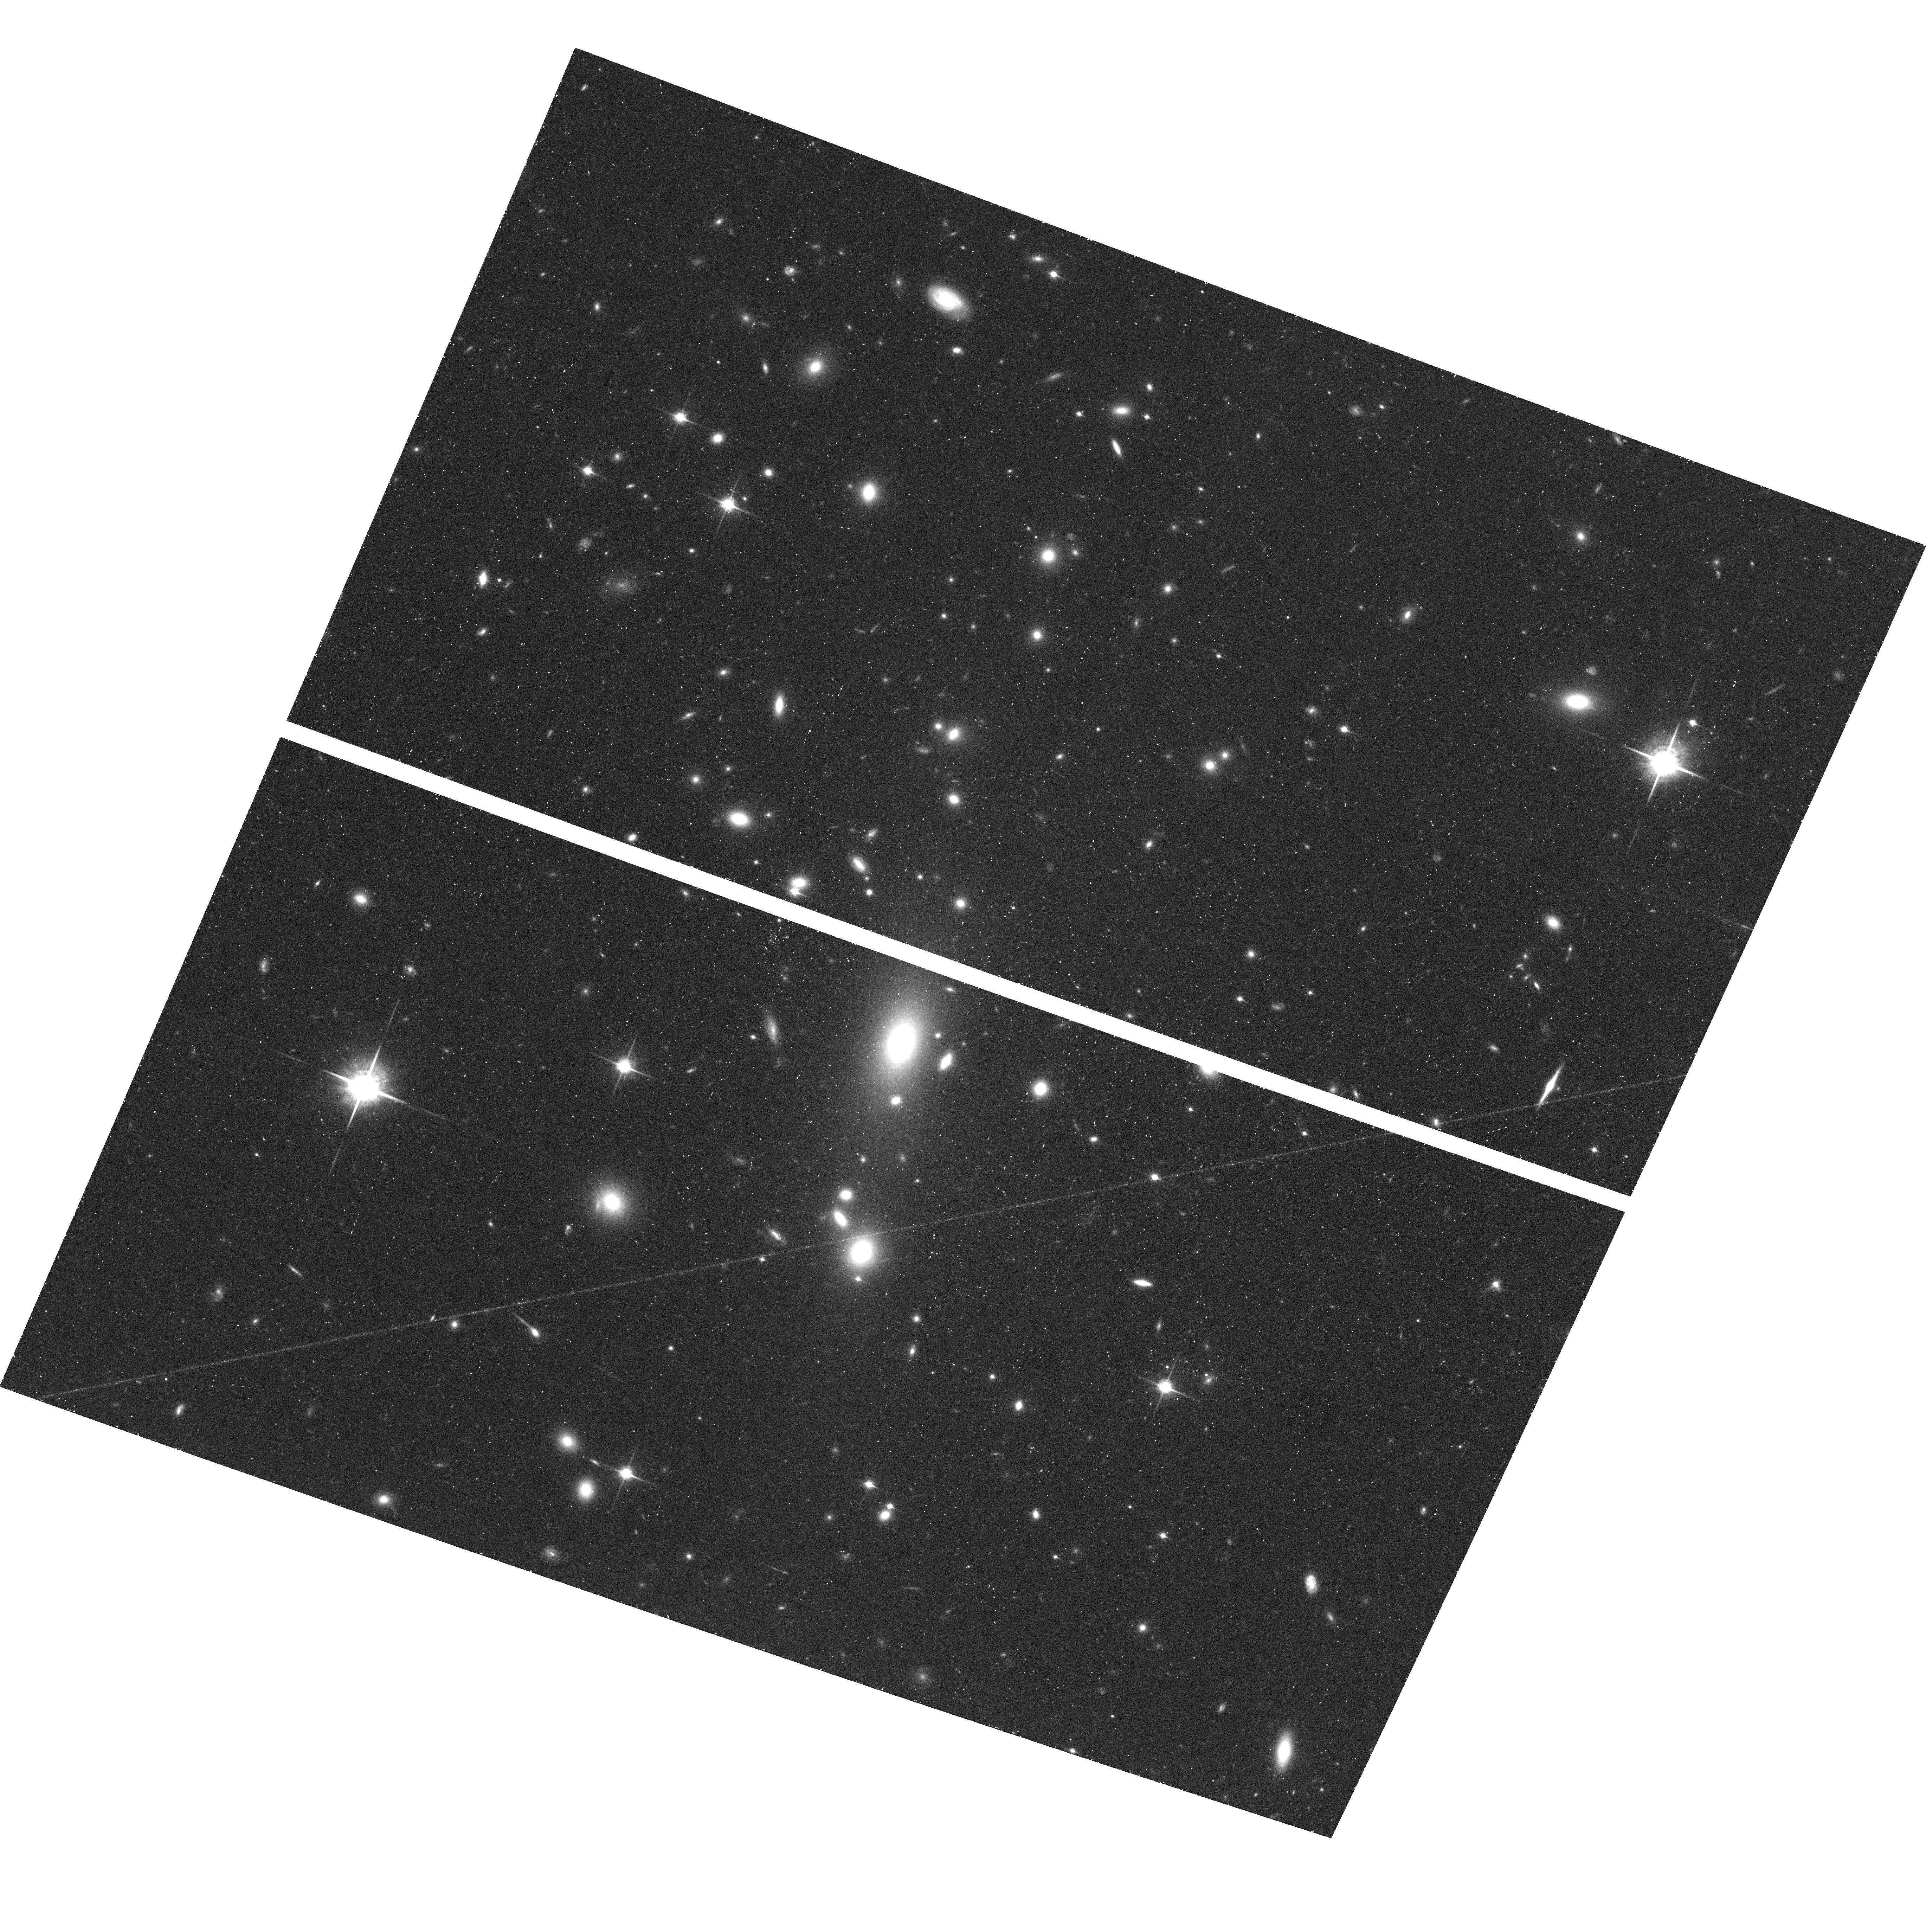
Target: MS0735.6+7421
Instrument: ACS/WFC
Filter: F850LP
Exposure: 48 min
Observation ID: hst_10495_01_acs_wfc_f850lp_j9bo01

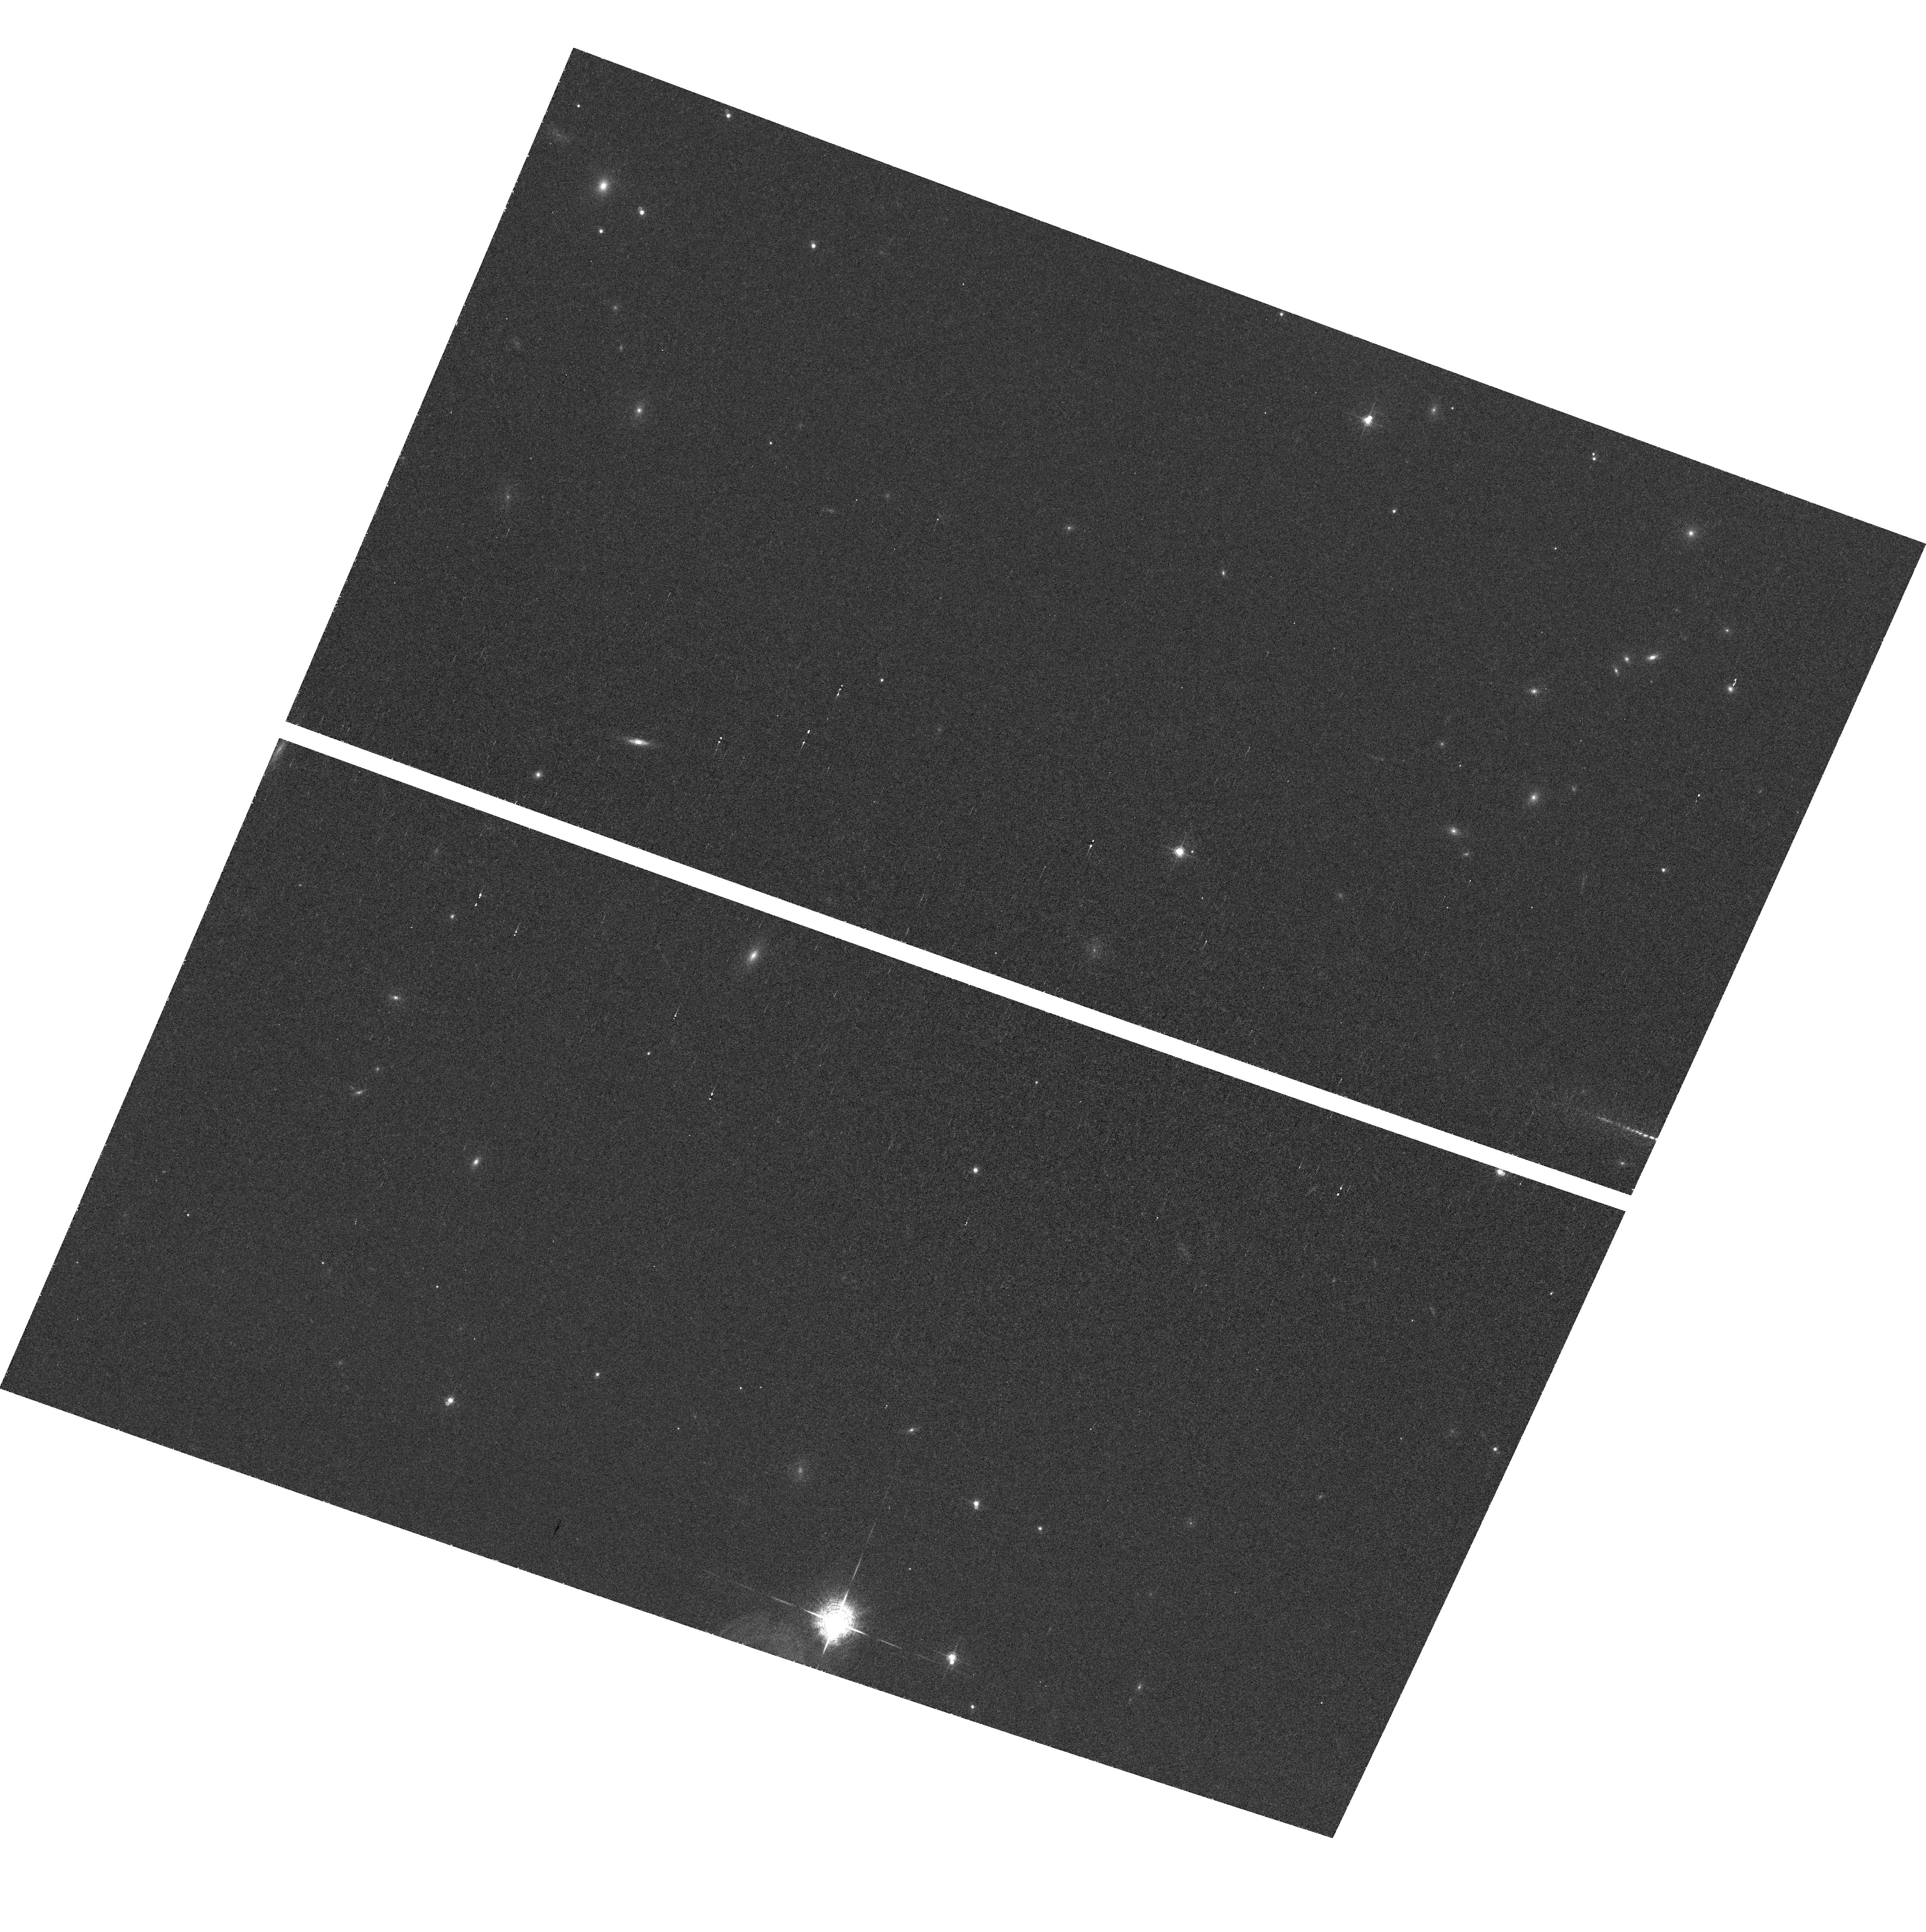
Target: field at RA 115.433°, Dec 74.244°
Instrument: ACS/WFC
Filter: F660N
Exposure: 1.6 h
Observation ID: hst_10495_a1_acs_wfc_f660n_j9boa1

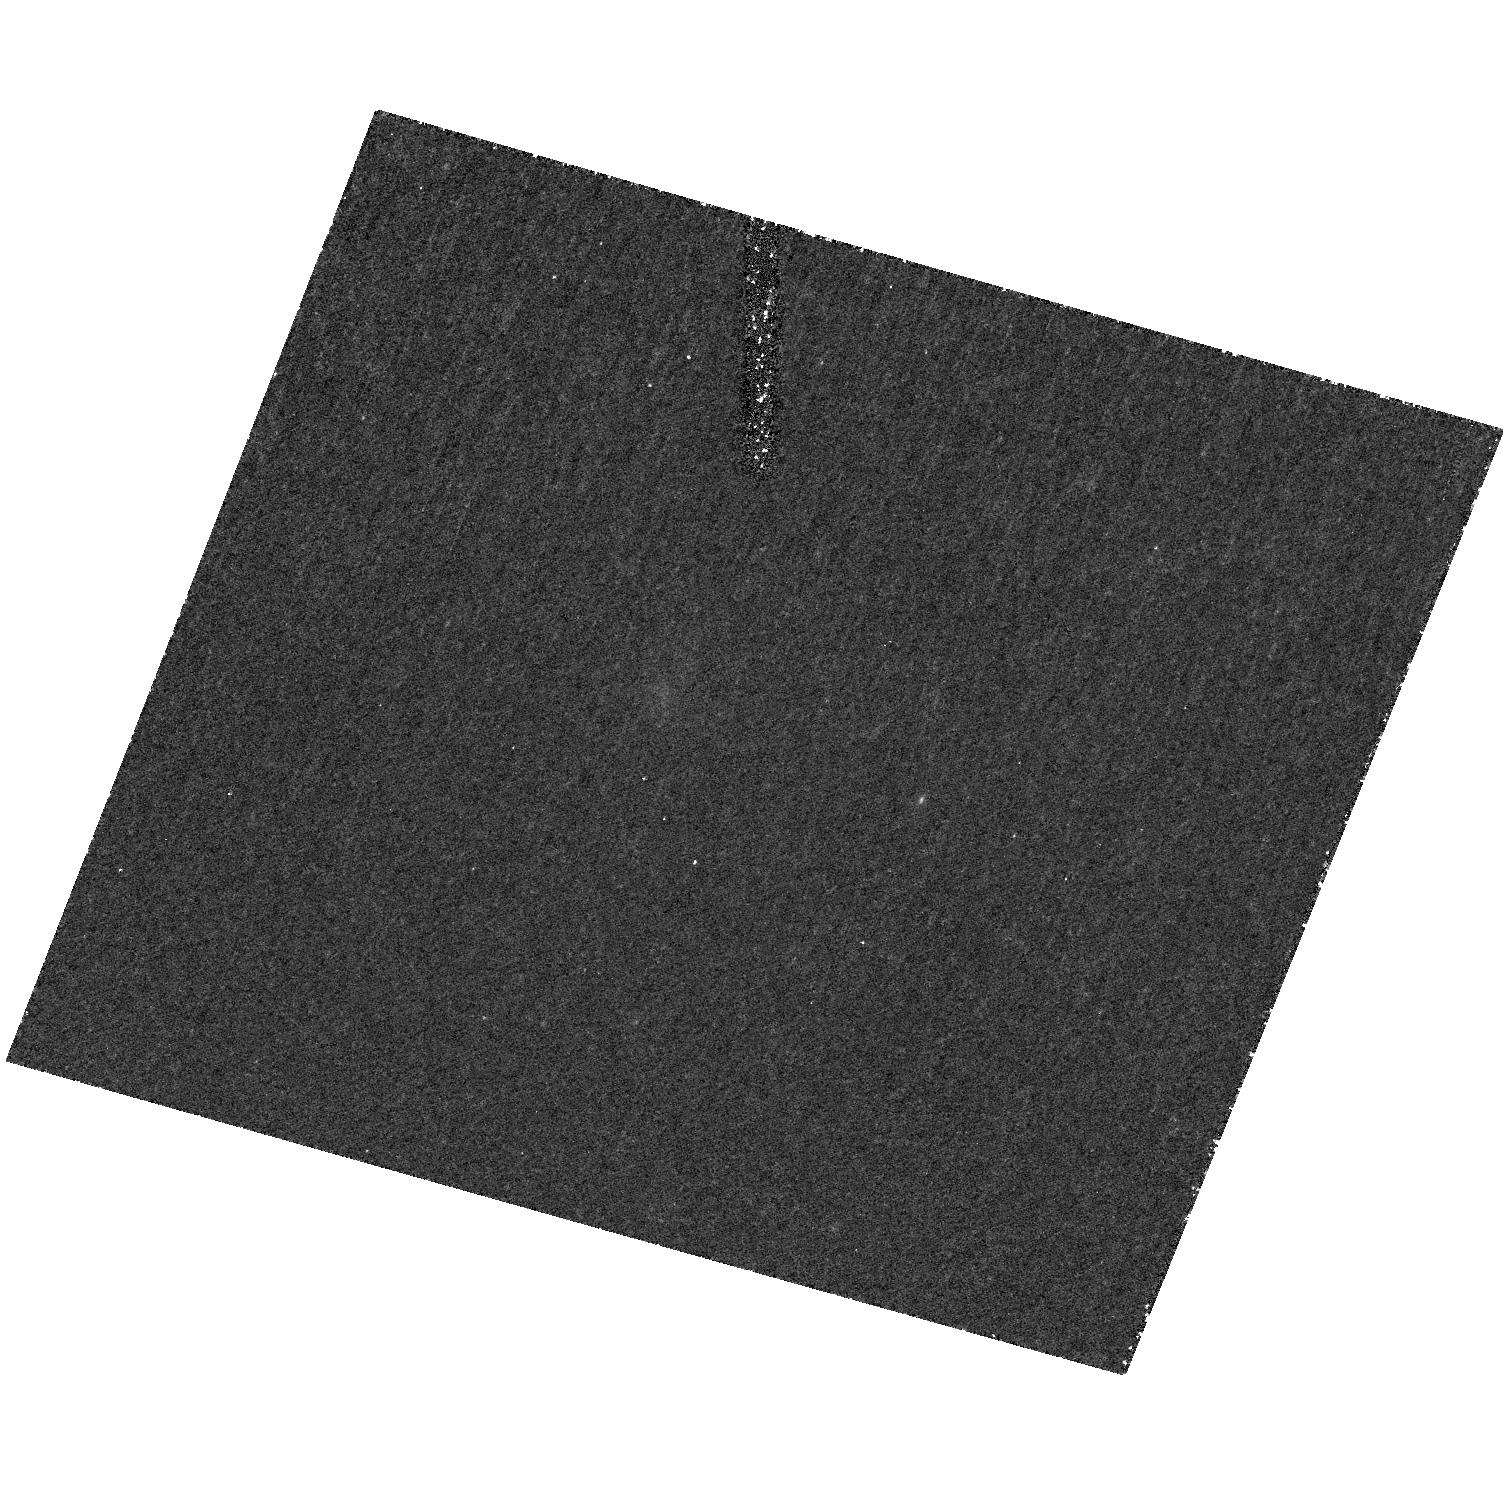
Target: MS0735.6+7421
Instrument: ACS/HRC
Filter: F330W
Exposure: 1.7 h
Observation ID: hst_10495_a1_acs_hrc_f330w_j9boa1

The Nuclear Environment of the Galaxy Hosting the Largest Known  Radio Outburst (PI: McNamara, Brian R.)

We propose to image the cD galaxy host of the most powerful radio outburst known in the Universe. The outburst was identified in a Chandra image of a z=0.216 galaxy cluster which revealed a pair of enormous cavities, each 200 kpc in diameter, embedded in its X-ray halo. The outburst began approximately 100 Myr ago and has expended 6x10^61 ergs. It is apparently powered by accretion onto the cD's billion solar mass nuclear black hole, which grew heavier by roughly 1/3 during the outburst. We intend to examine the morphology and nuclear environment of the host galaxy to understand the conditions that created this remarkable event.